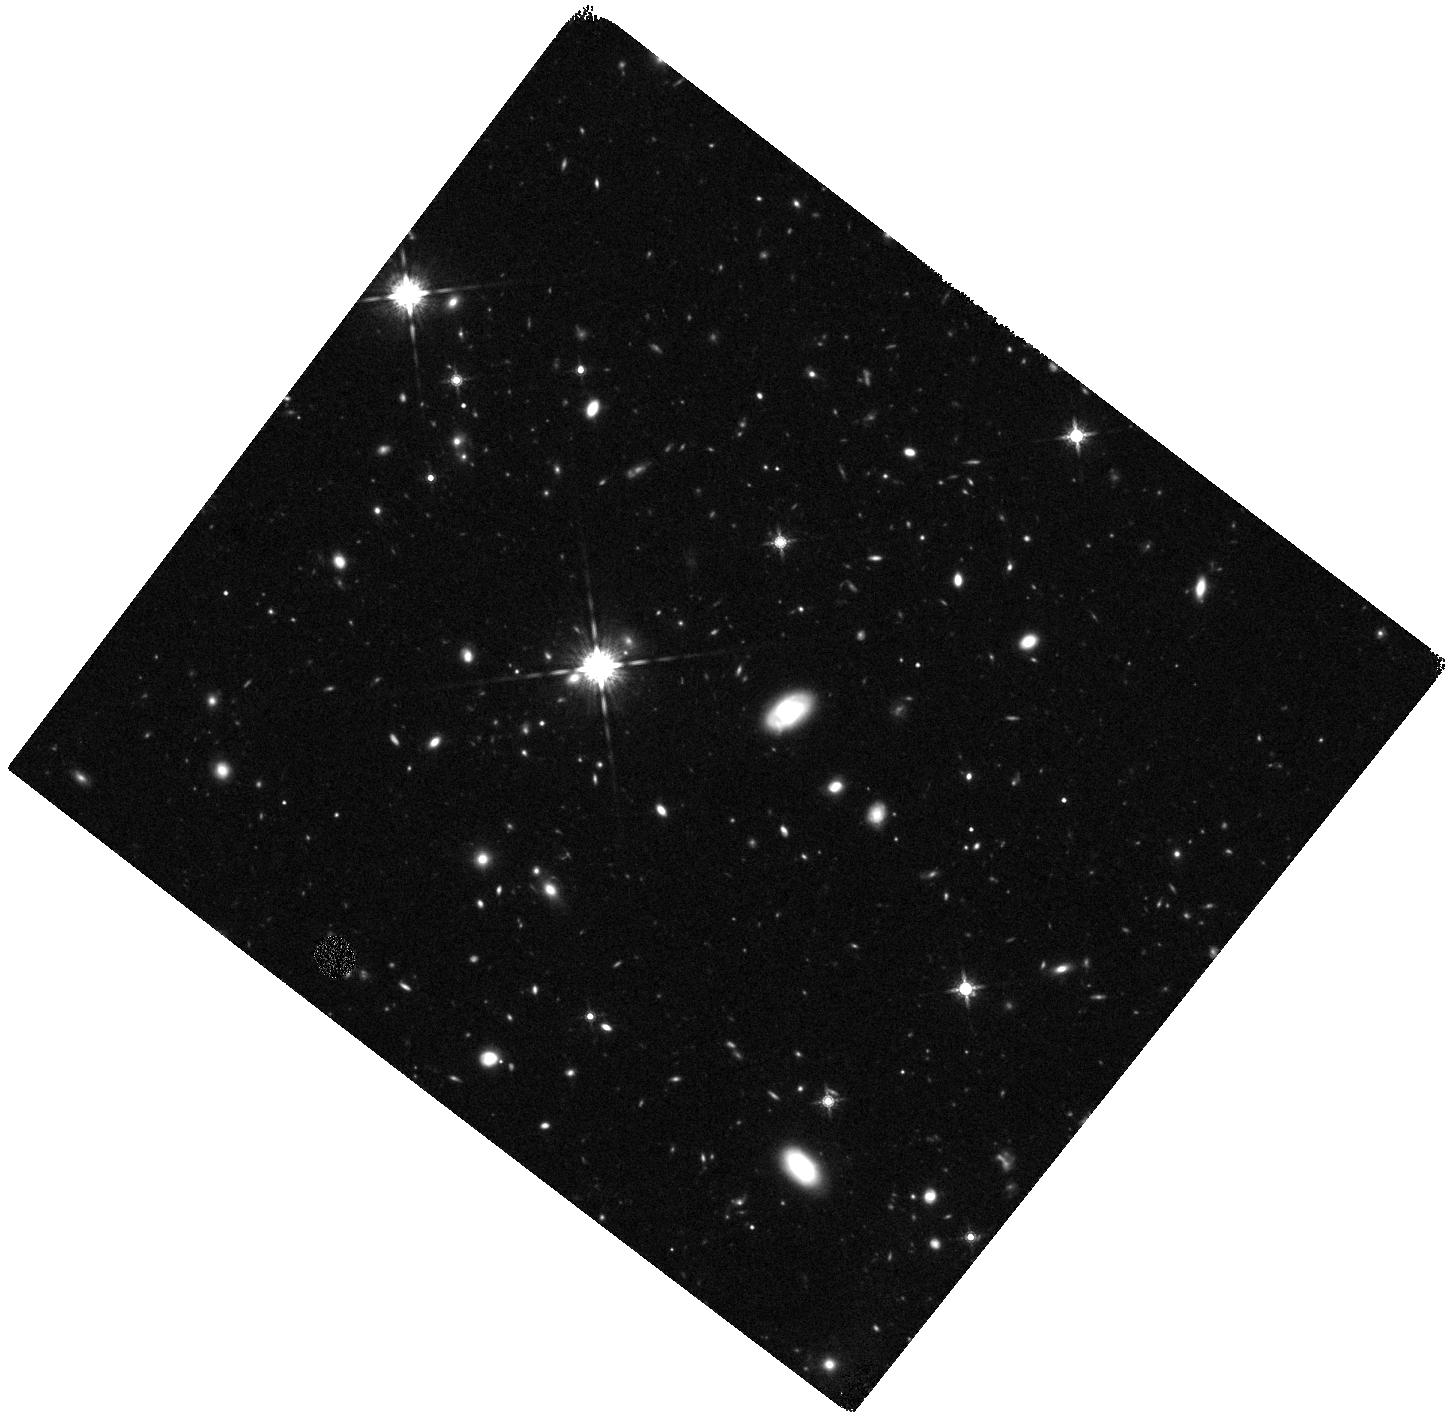
Target: SDSS-091305-005343
Instrument: WFC3/IR
Filter: F160W
Exposure: 1.2 h
Observation ID: hst_12194_02_wfc3_ir_f160w_ibjj02

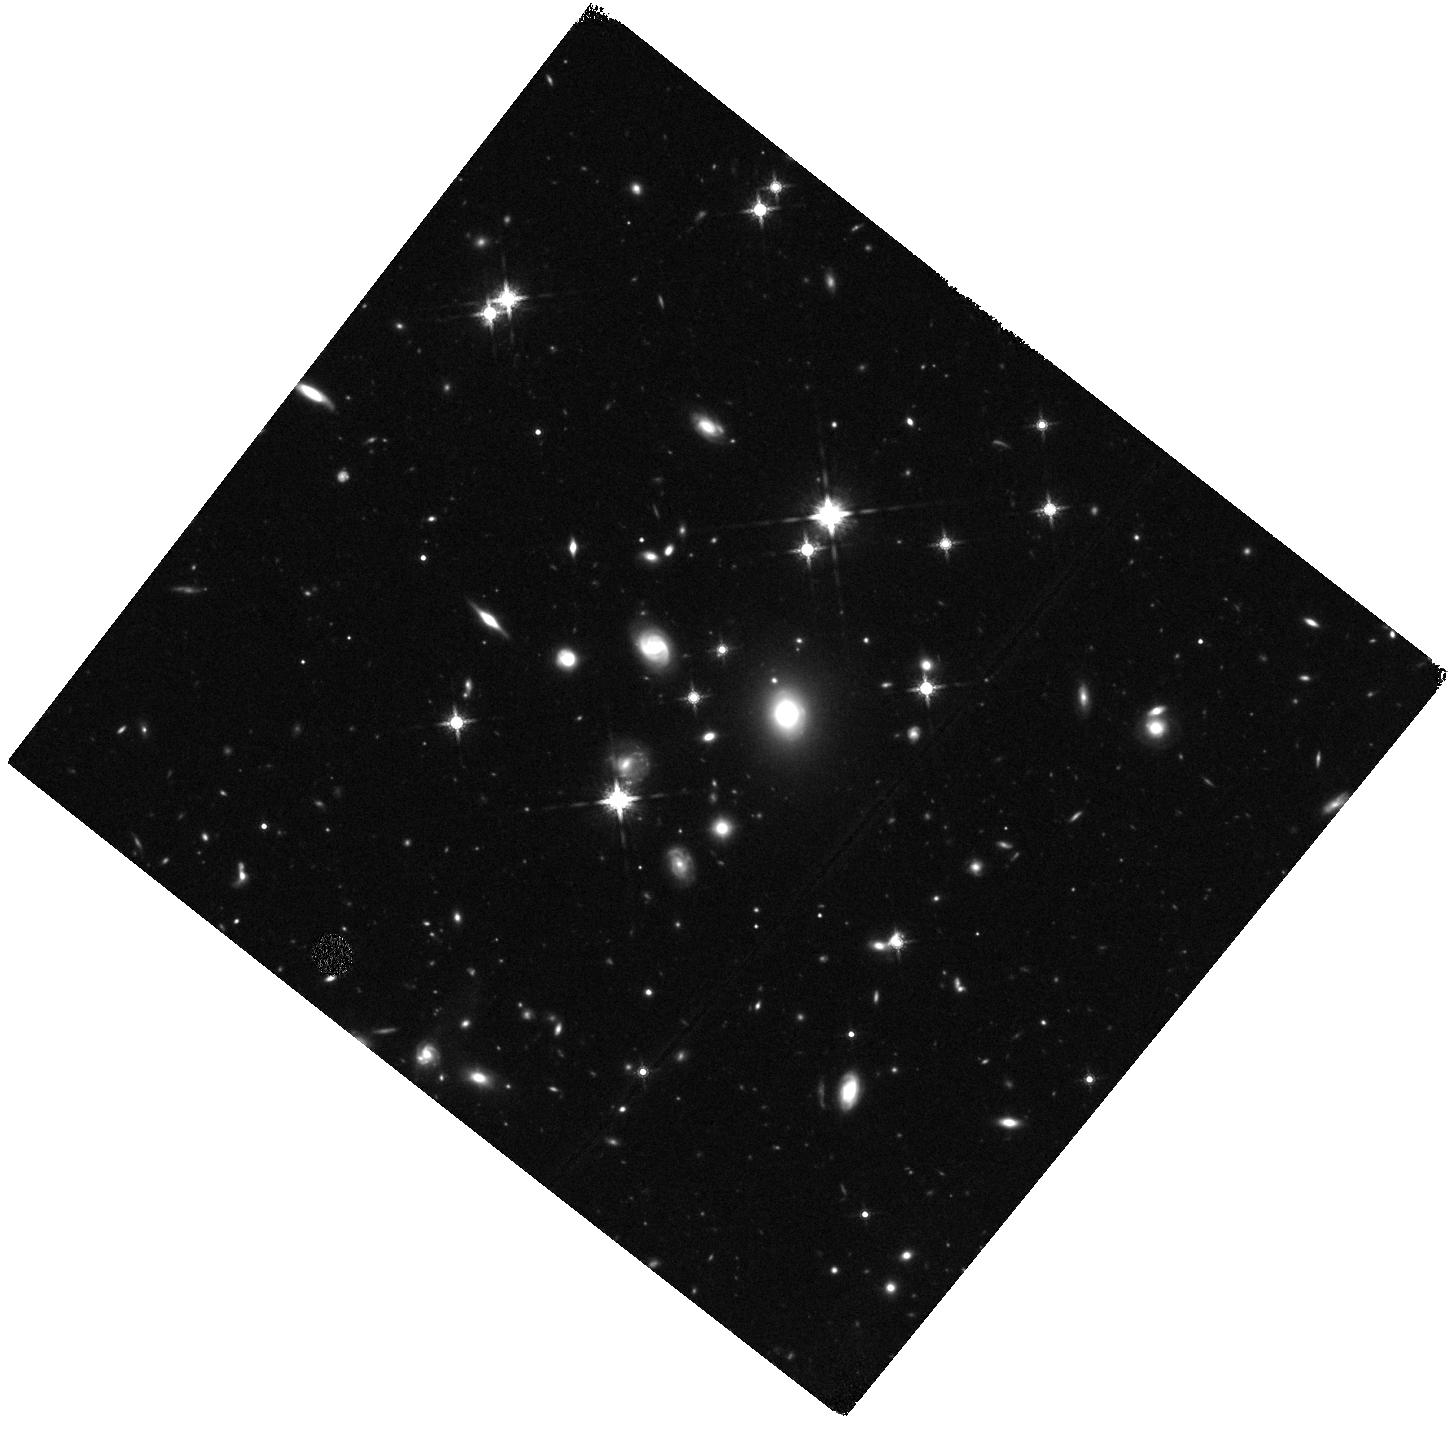
Target: SDSS-090312+003907
Instrument: WFC3/IR
Filter: F160W
Exposure: 1.2 h
Observation ID: hst_12194_01_wfc3_ir_f160w_ibjj01

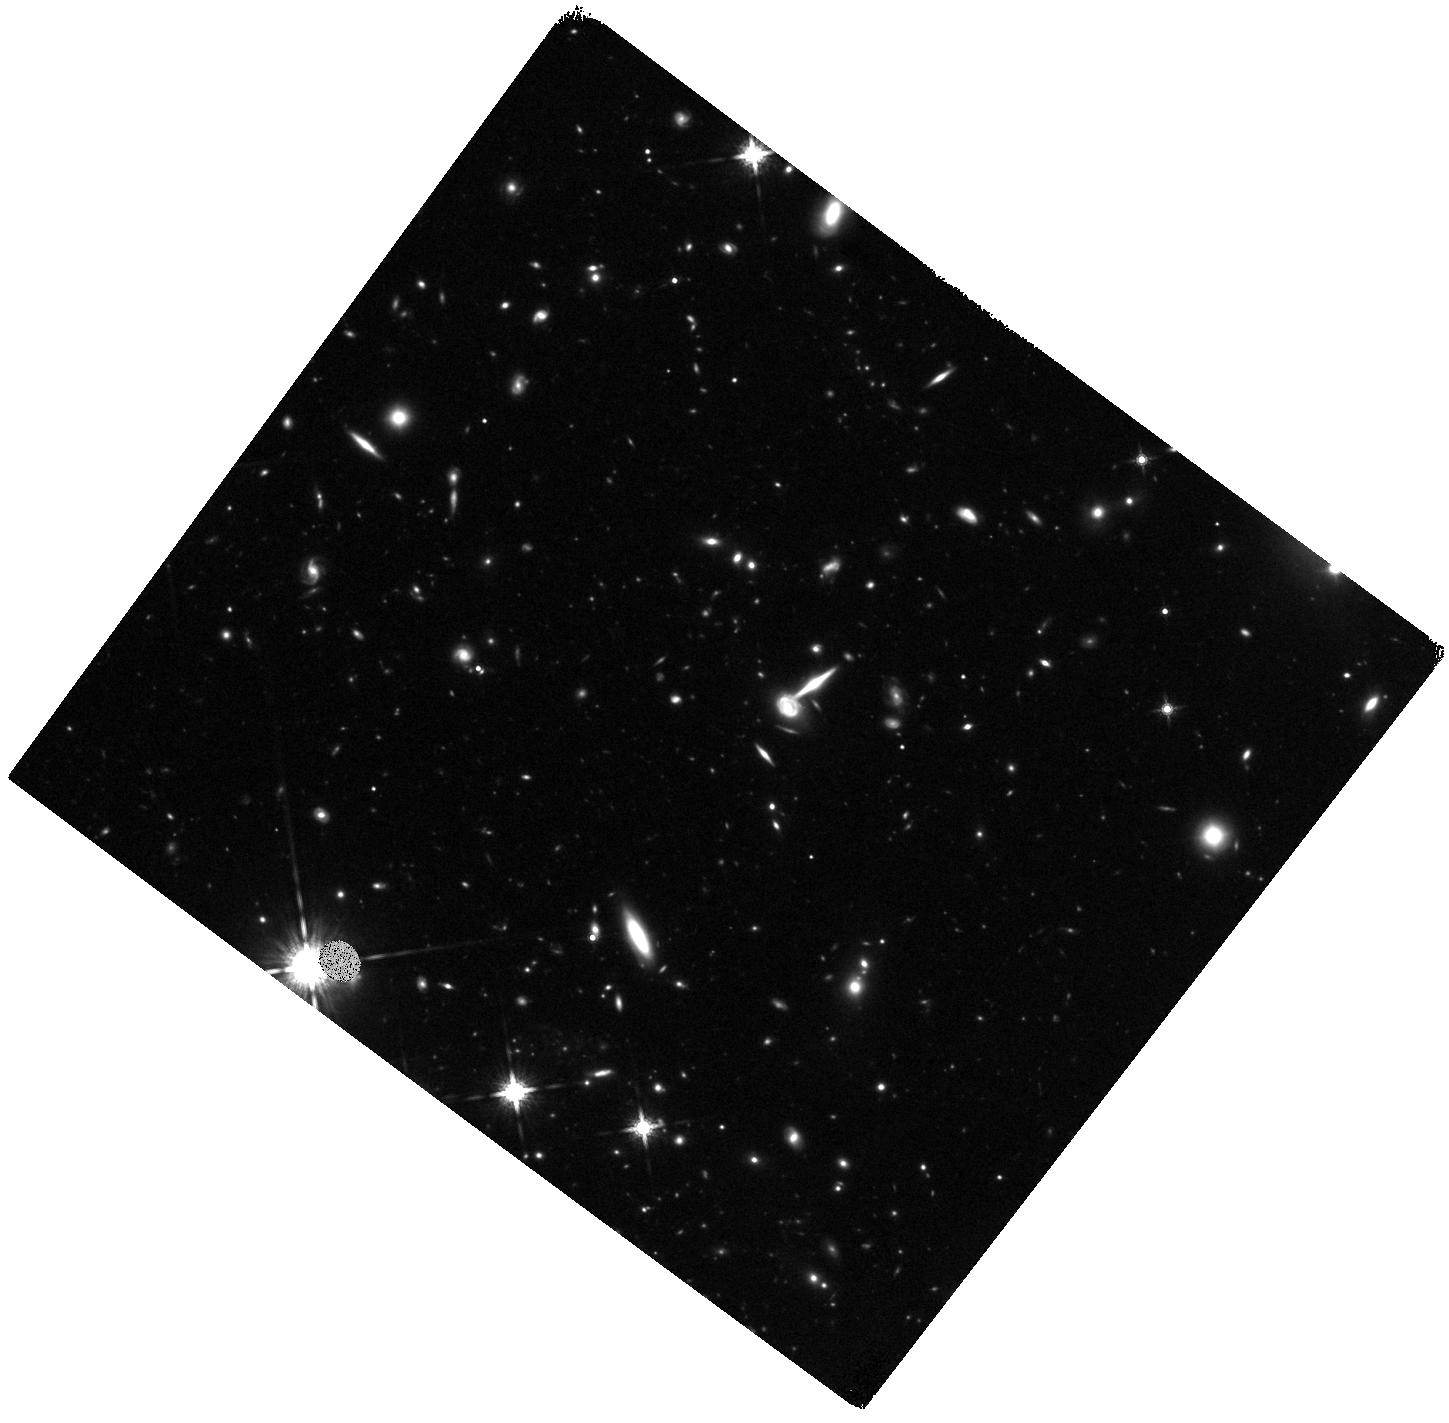
Target: SDSS-091043-000323
Instrument: WFC3/IR
Filter: F160W
Exposure: 1 h
Observation ID: hst_12194_04_wfc3_ir_f160w_ibjj04

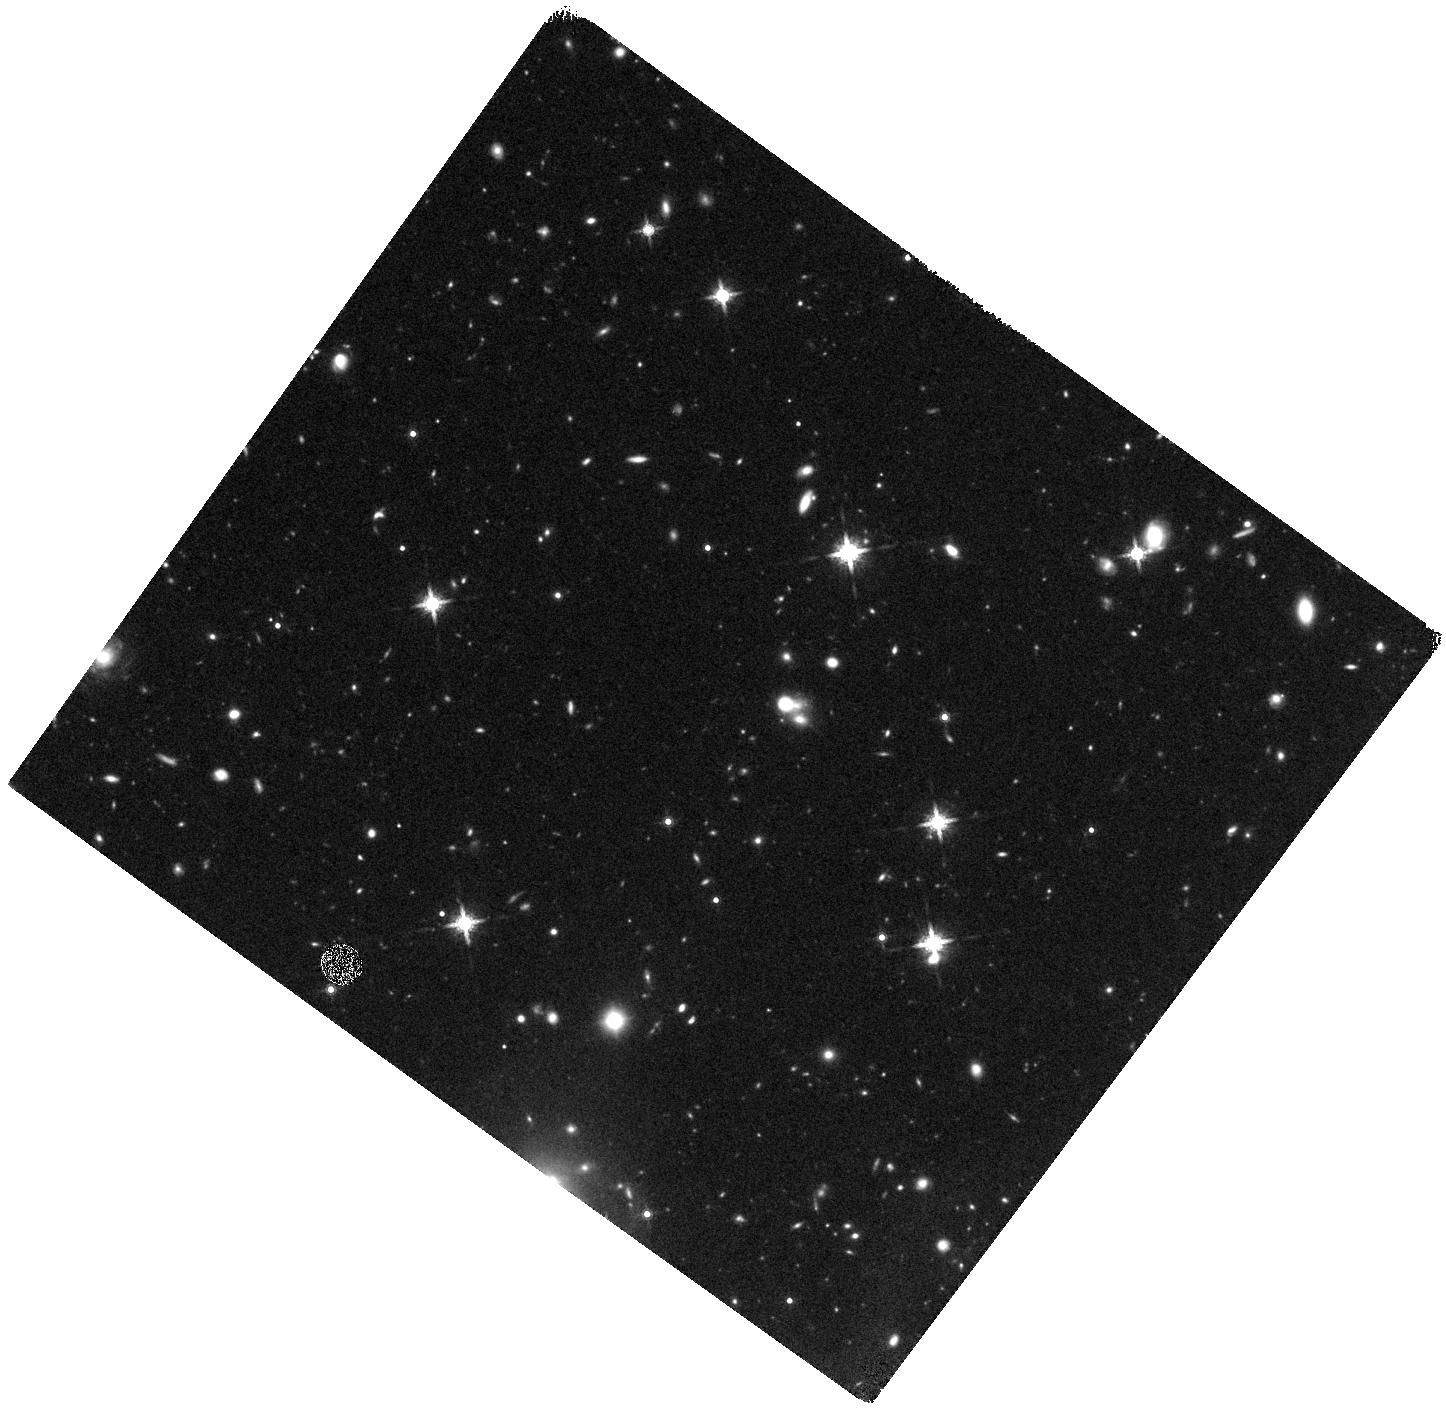
Target: SDSS-090303-014127
Instrument: WFC3/IR
Filter: F160W
Exposure: 1 h
Observation ID: hst_12194_05_wfc3_ir_f160w_ibjj05

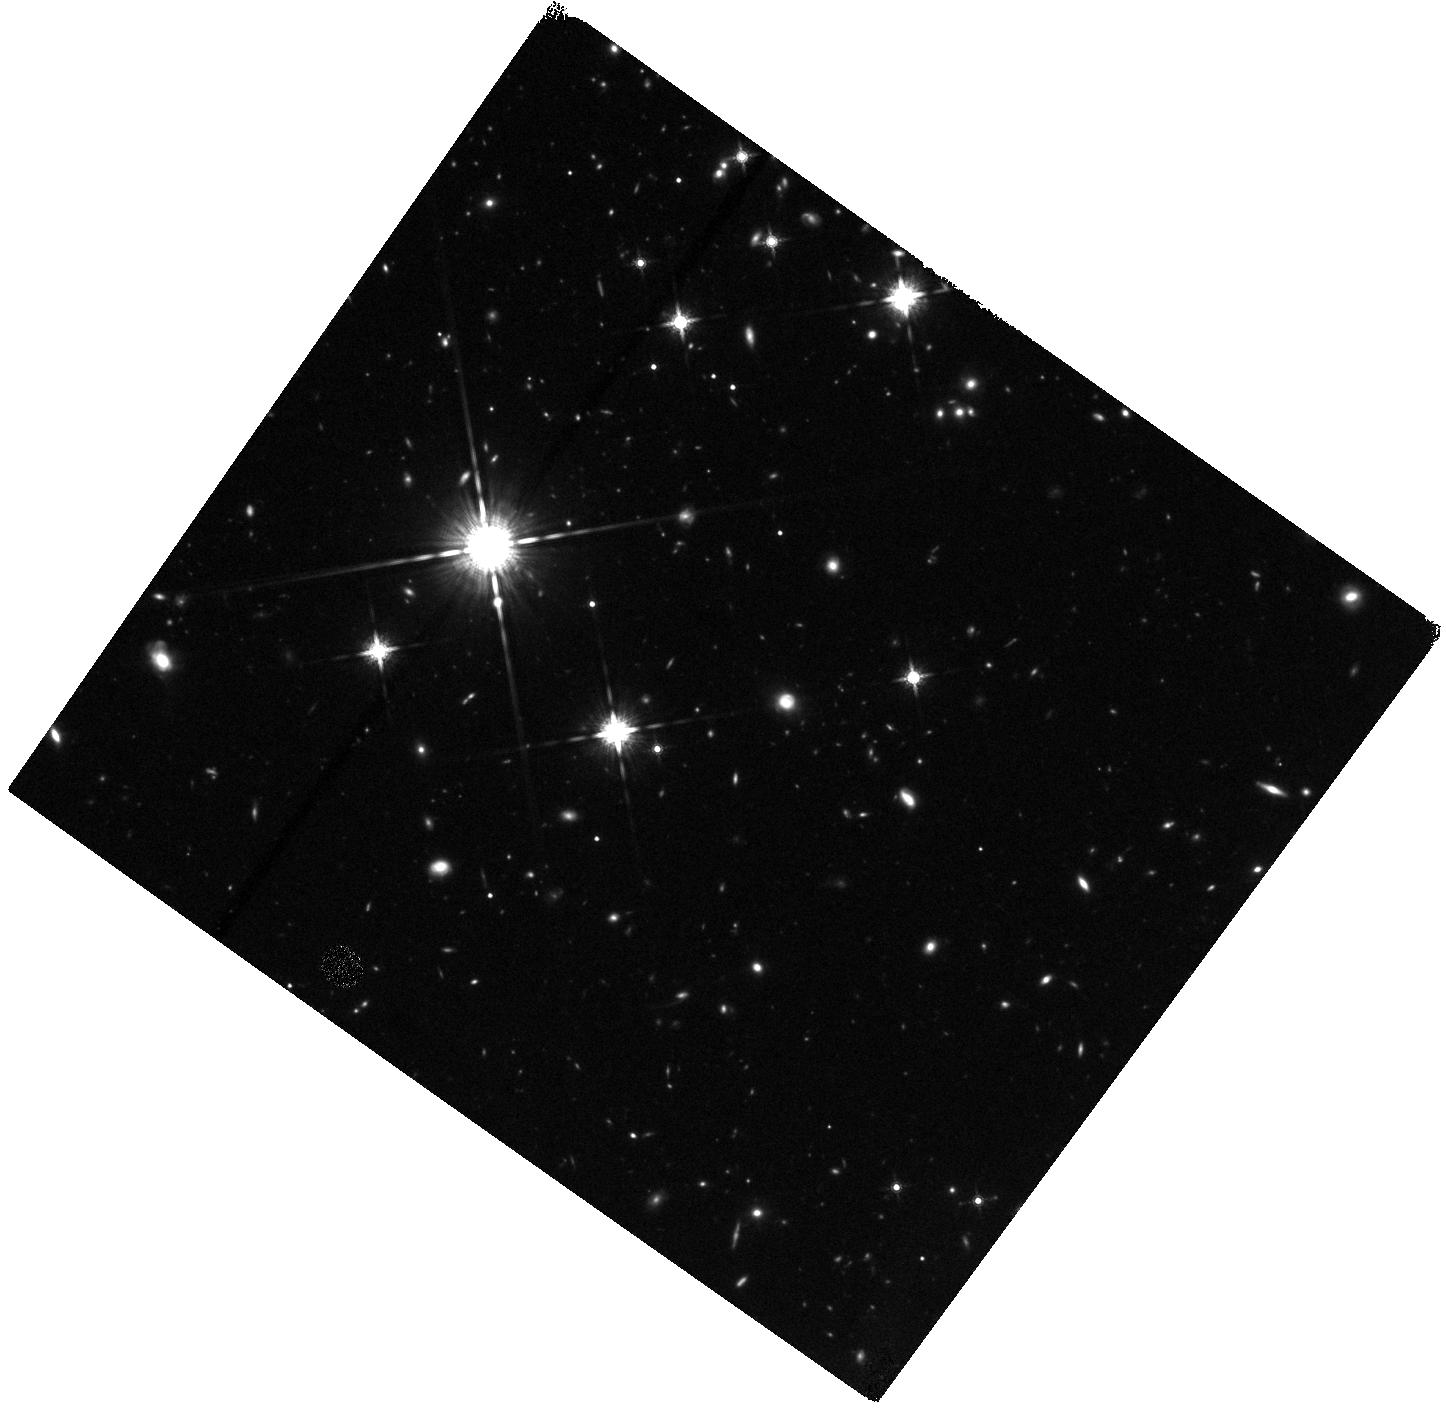
Target: SDSS-090740-004160
Instrument: WFC3/IR
Filter: F160W
Exposure: 1 h
Observation ID: hst_12194_03_wfc3_ir_f160w_ibjj03

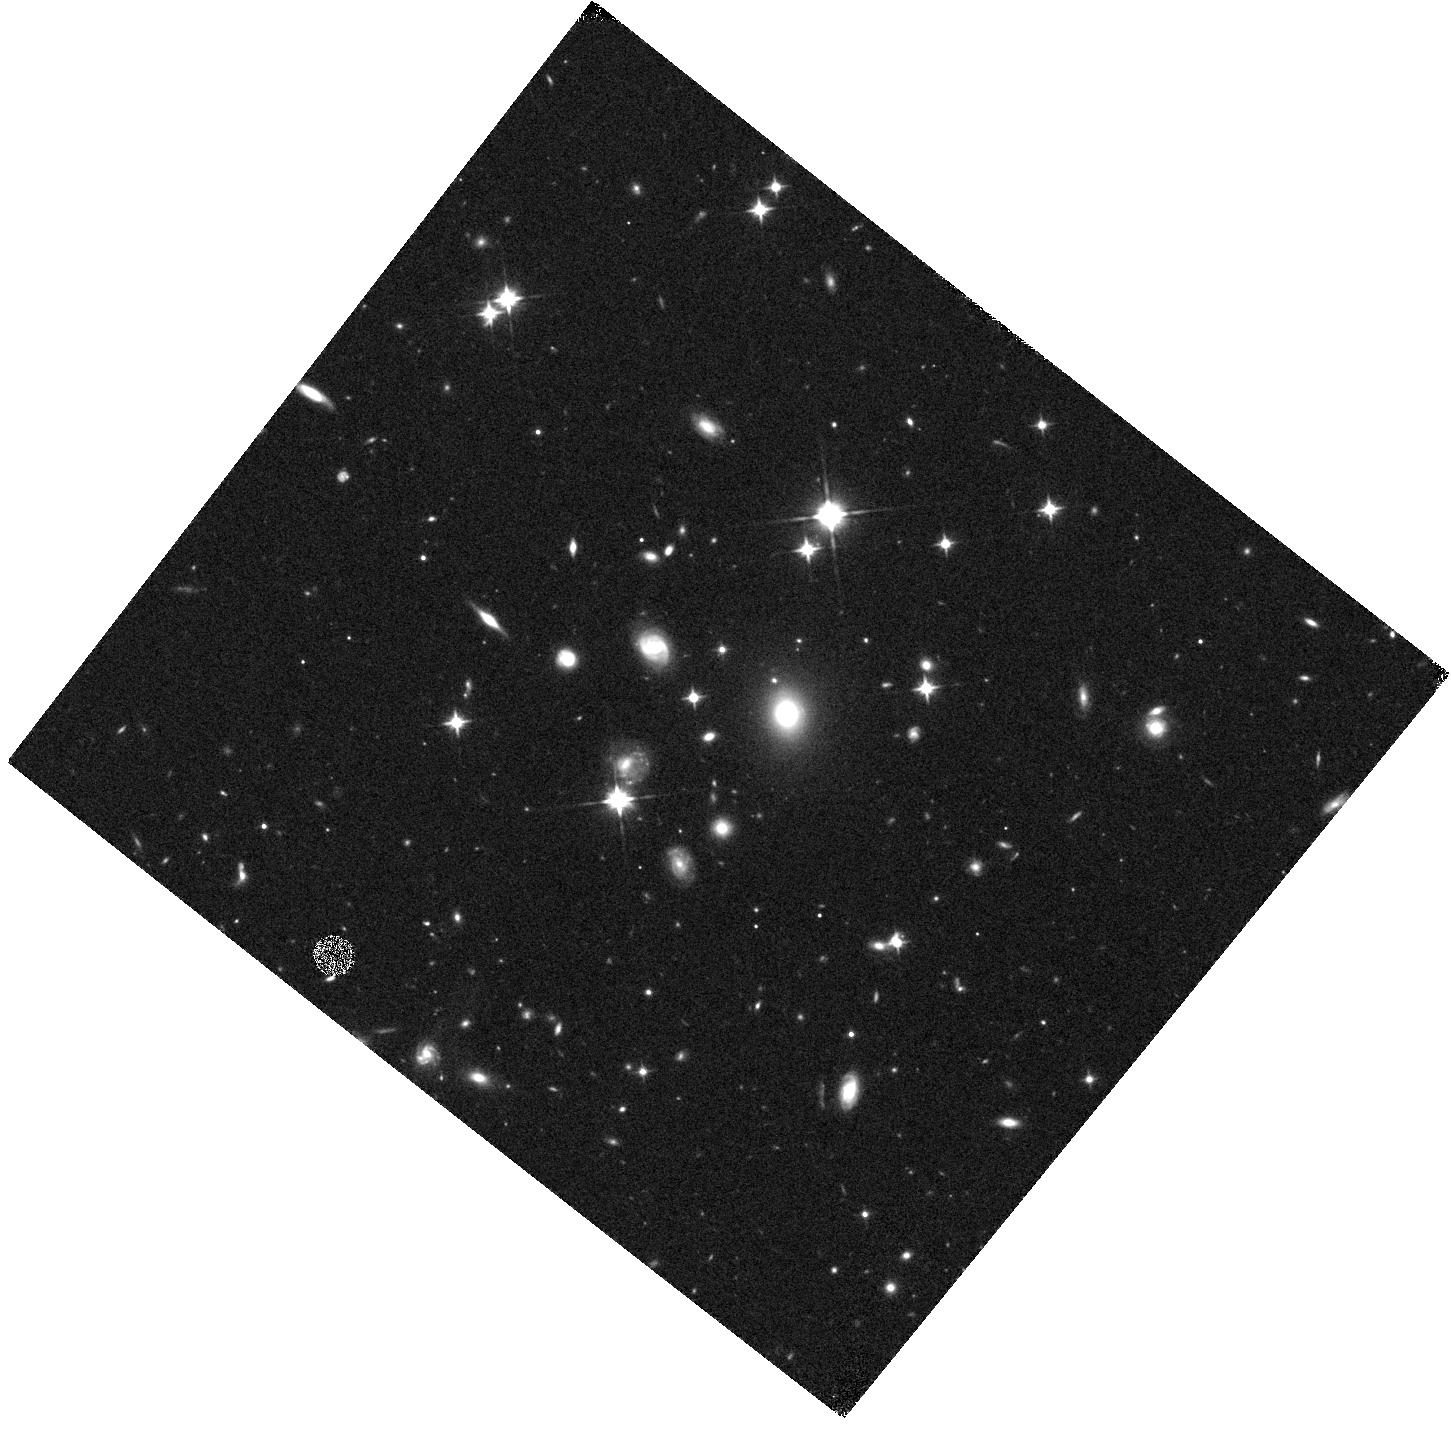
Target: SDSS-090312+003907
Instrument: WFC3/IR
Filter: F110W
Exposure: 12 min
Observation ID: hst_12194_01_wfc3_ir_f110w_ibjj01

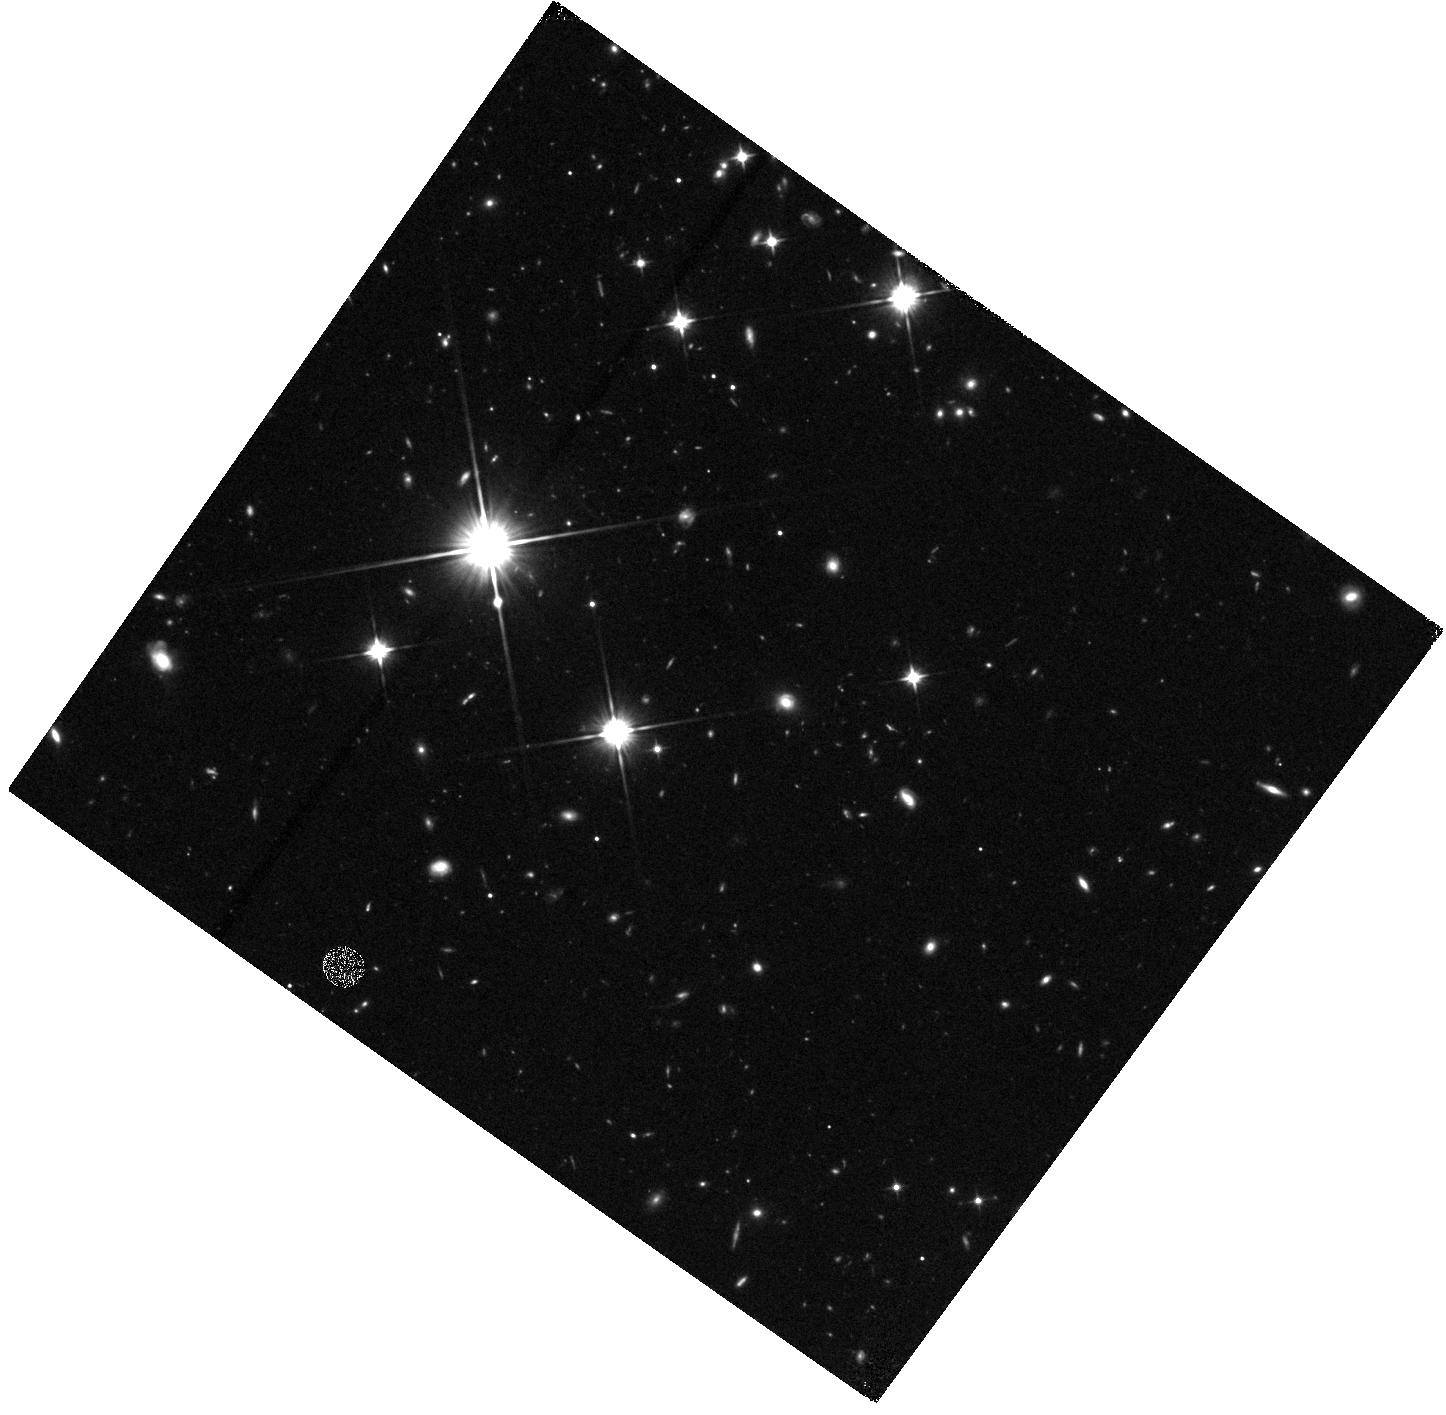
Target: SDSS-090740-004160
Instrument: WFC3/IR
Filter: F110W
Exposure: 24 min
Observation ID: hst_12194_03_wfc3_ir_f110w_ibjj03

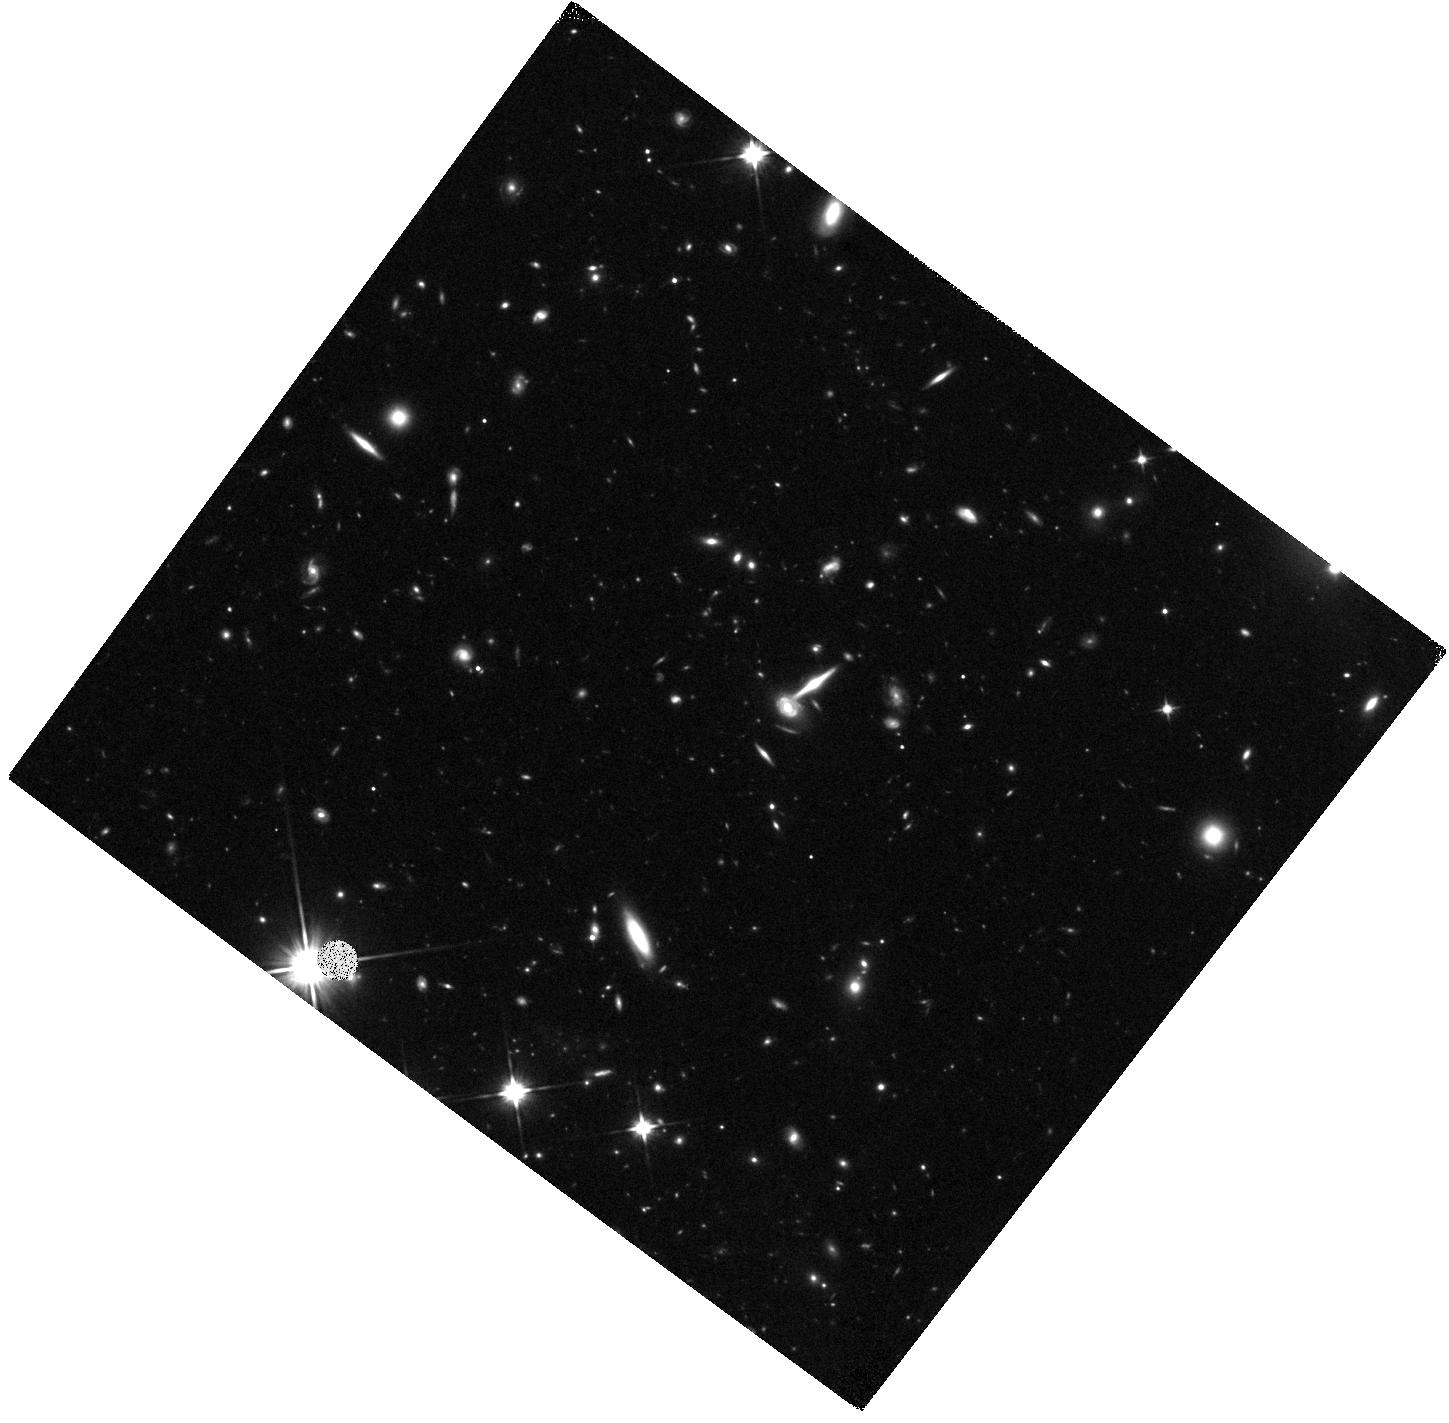
Target: SDSS-091043-000323
Instrument: WFC3/IR
Filter: F110W
Exposure: 24 min
Observation ID: hst_12194_04_wfc3_ir_f110w_ibjj04

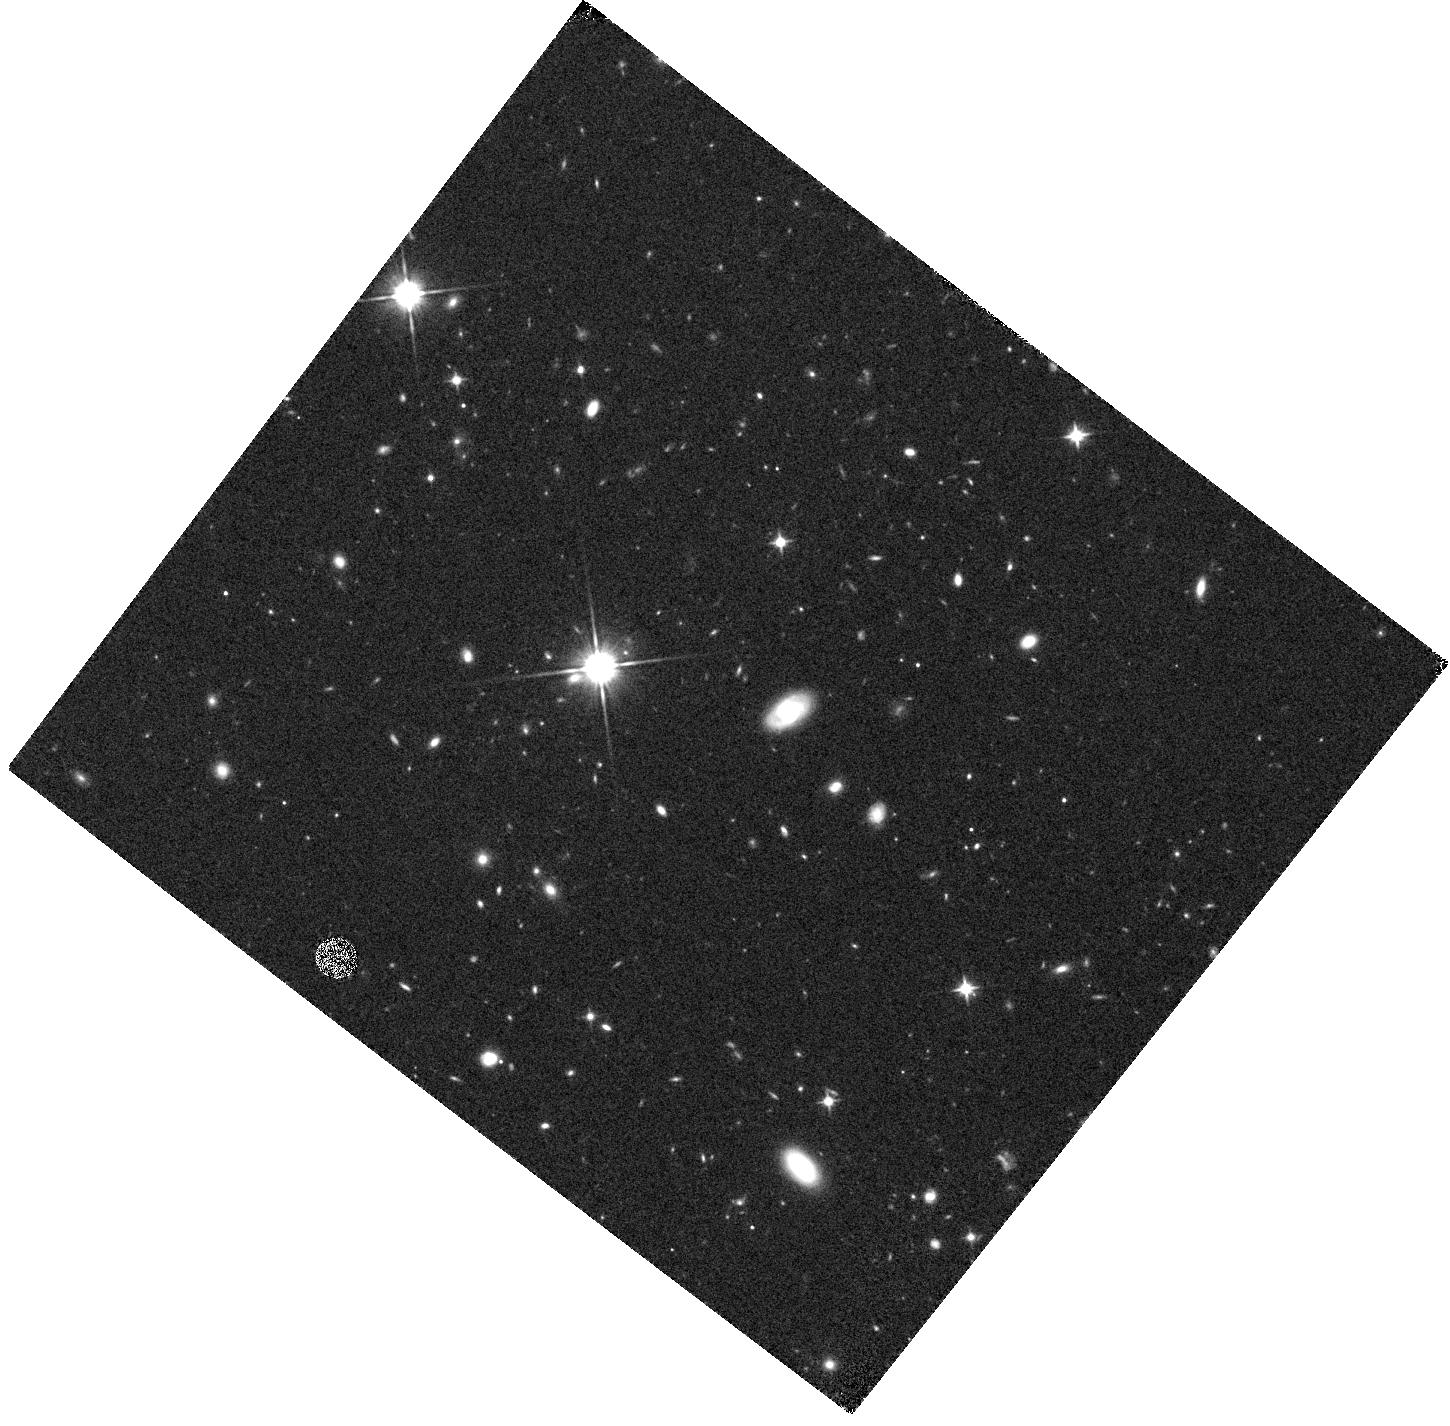
Target: SDSS-091305-005343
Instrument: WFC3/IR
Filter: F110W
Exposure: 12 min
Observation ID: hst_12194_02_wfc3_ir_f110w_ibjj02

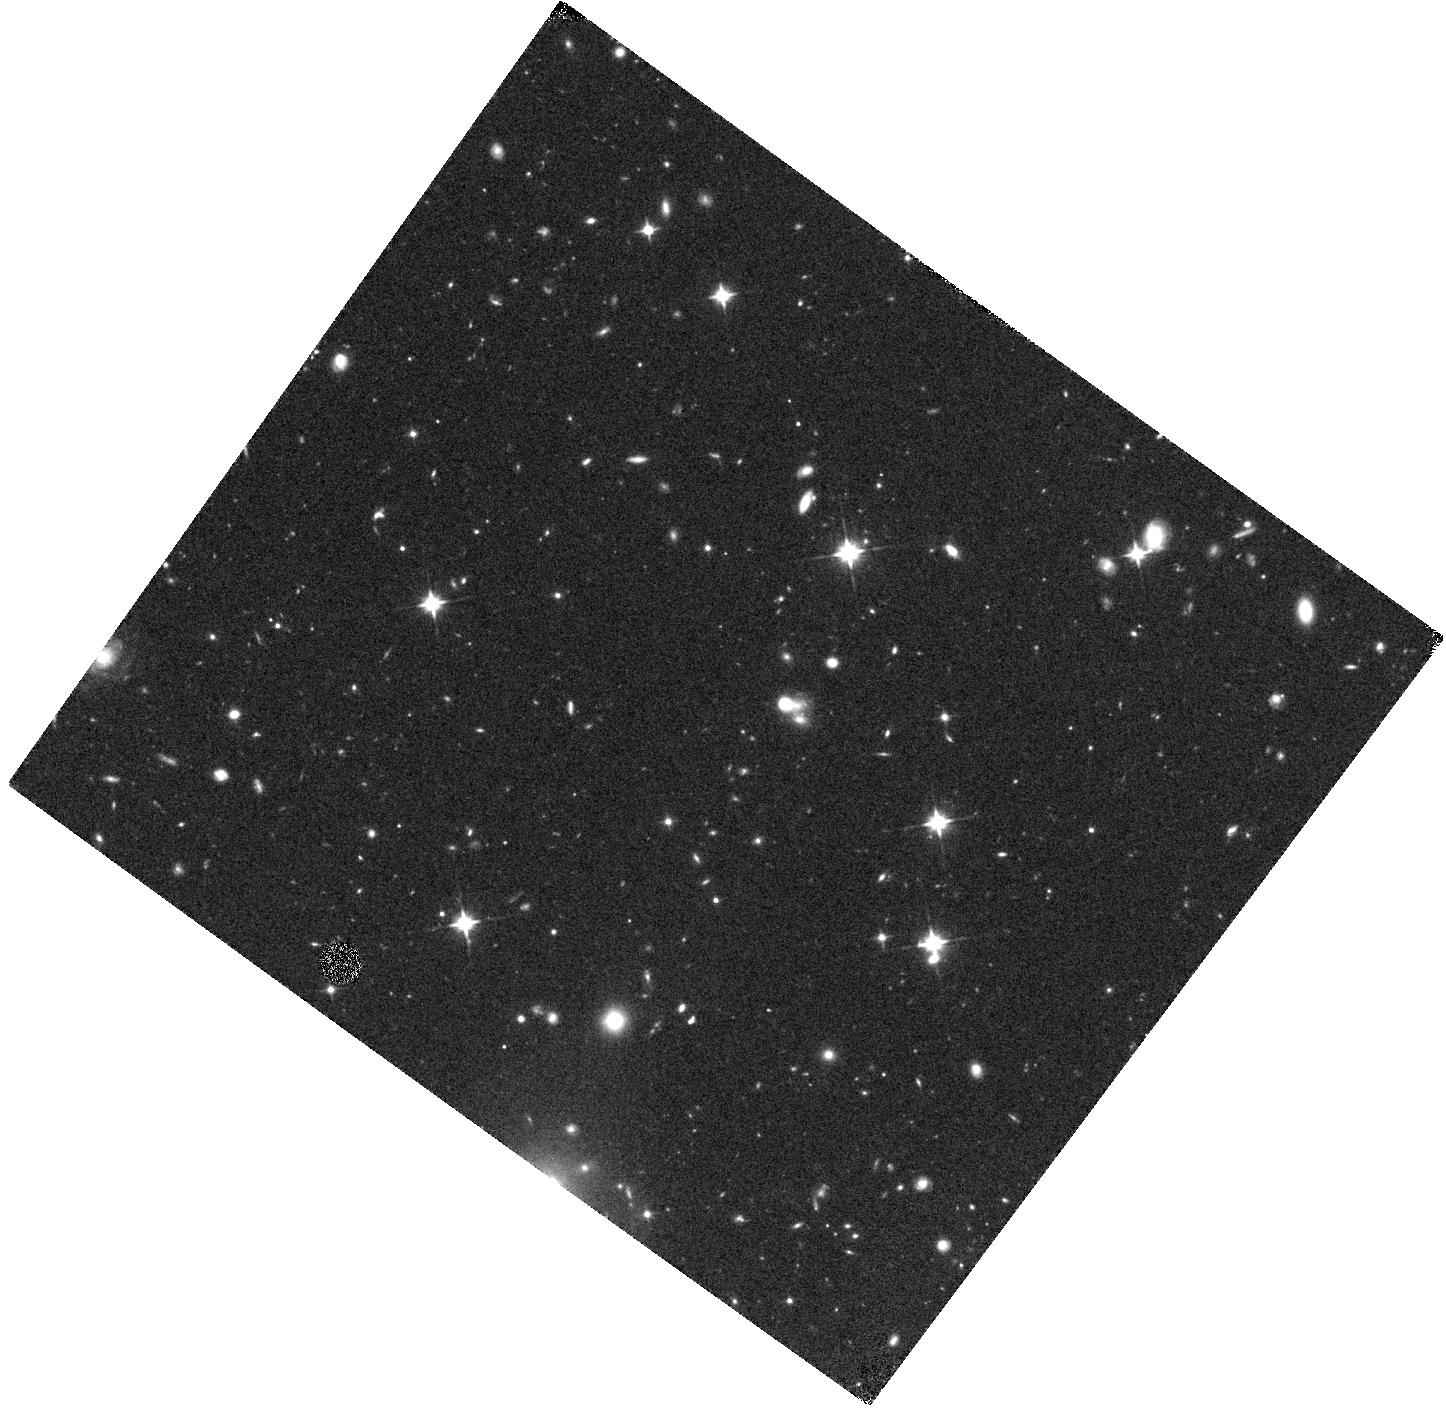
Target: SDSS-090303-014127
Instrument: WFC3/IR
Filter: F110W
Exposure: 24 min
Observation ID: hst_12194_05_wfc3_ir_f110w_ibjj05

High resolution Near-Infrared imaging of the first sub-mm selected gravitational lens candidates in the Herschel ATLAS (PI: Negrello, Mattia)

We propose HST/WFC3 near-IR high-resolution imaging of five gravitational lens candidates produced by the Herschel Astrophysical Terahertz Large Area Survey (H-ATLAS). These sources are among the brightest sub-mm objects detected in H-ATLAS. Their spectral energy distribution, sub-mm colors and optical IDs are consistent with a gravitational lensing system where a low redshift (z<0.8) elliptical galaxy is acting as a lens on a dust-obscured high-redshift (z>1.5) galaxy. However, the background galaxy is predicted to be too faint in the optical/near-IR to be detectable in the ancillary SDSS and UKIDSS images, therefore our proposal for deep near-IR imaging with HST/WFC3. The discovery of gravitational lenses is one of the scientific goals of H-ATLAS and, if achieved, it will demonstrate the efficiency of blank wide-area sub-mm survey in producing unbiased and complete samples of gravitational lensing systems. Thanks to its sensitivity and unique spatial resolution HST/WFC3 will allow us to constrain the morphology of the brightest sub-mm sources detected by Herschel and therefore to eventually confirm their nature as gravitational lenses. In that case we will use HST/WFC3 images to reconstruct the intrinsic morphology of the background source and constrain the mass and matter profile of the lens.